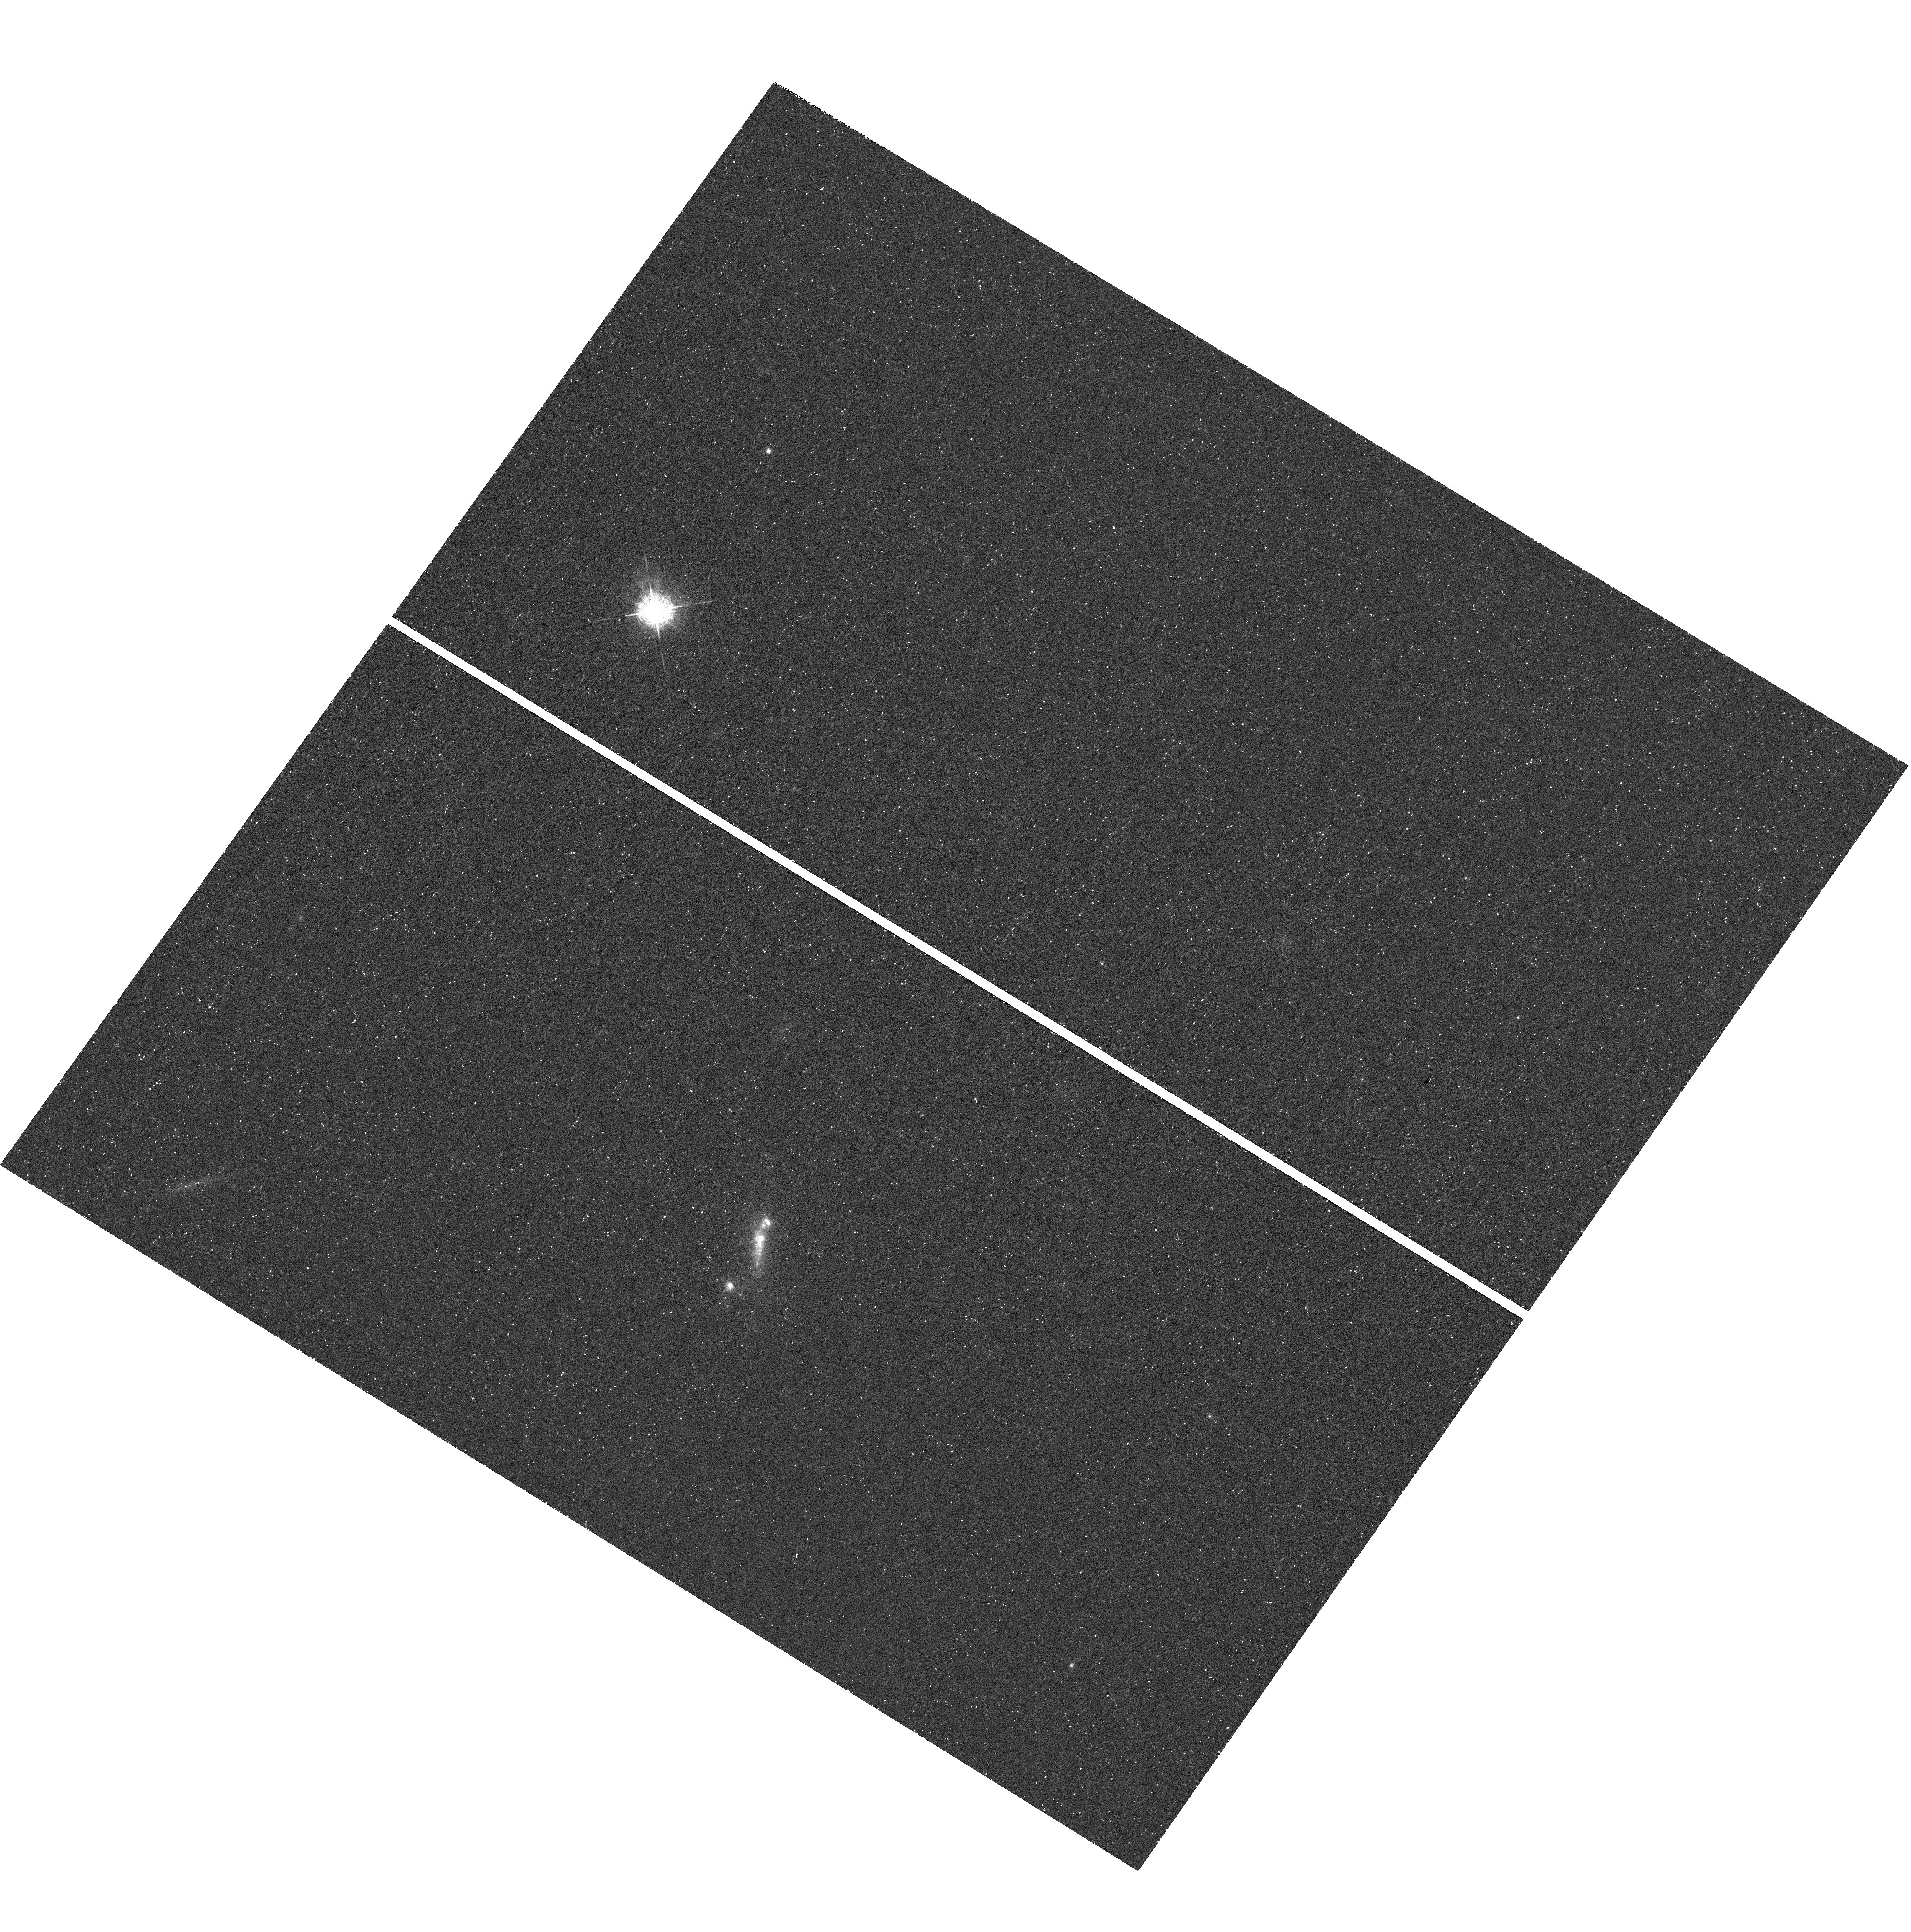
Target: SDSS-J090704.88+532656.6. Instrument: WFC3/UVIS. Filter: F502N. Exposure: 33 min. Observation ID: hst_12310_84_wfc3_uvis_f502n_ibjc84

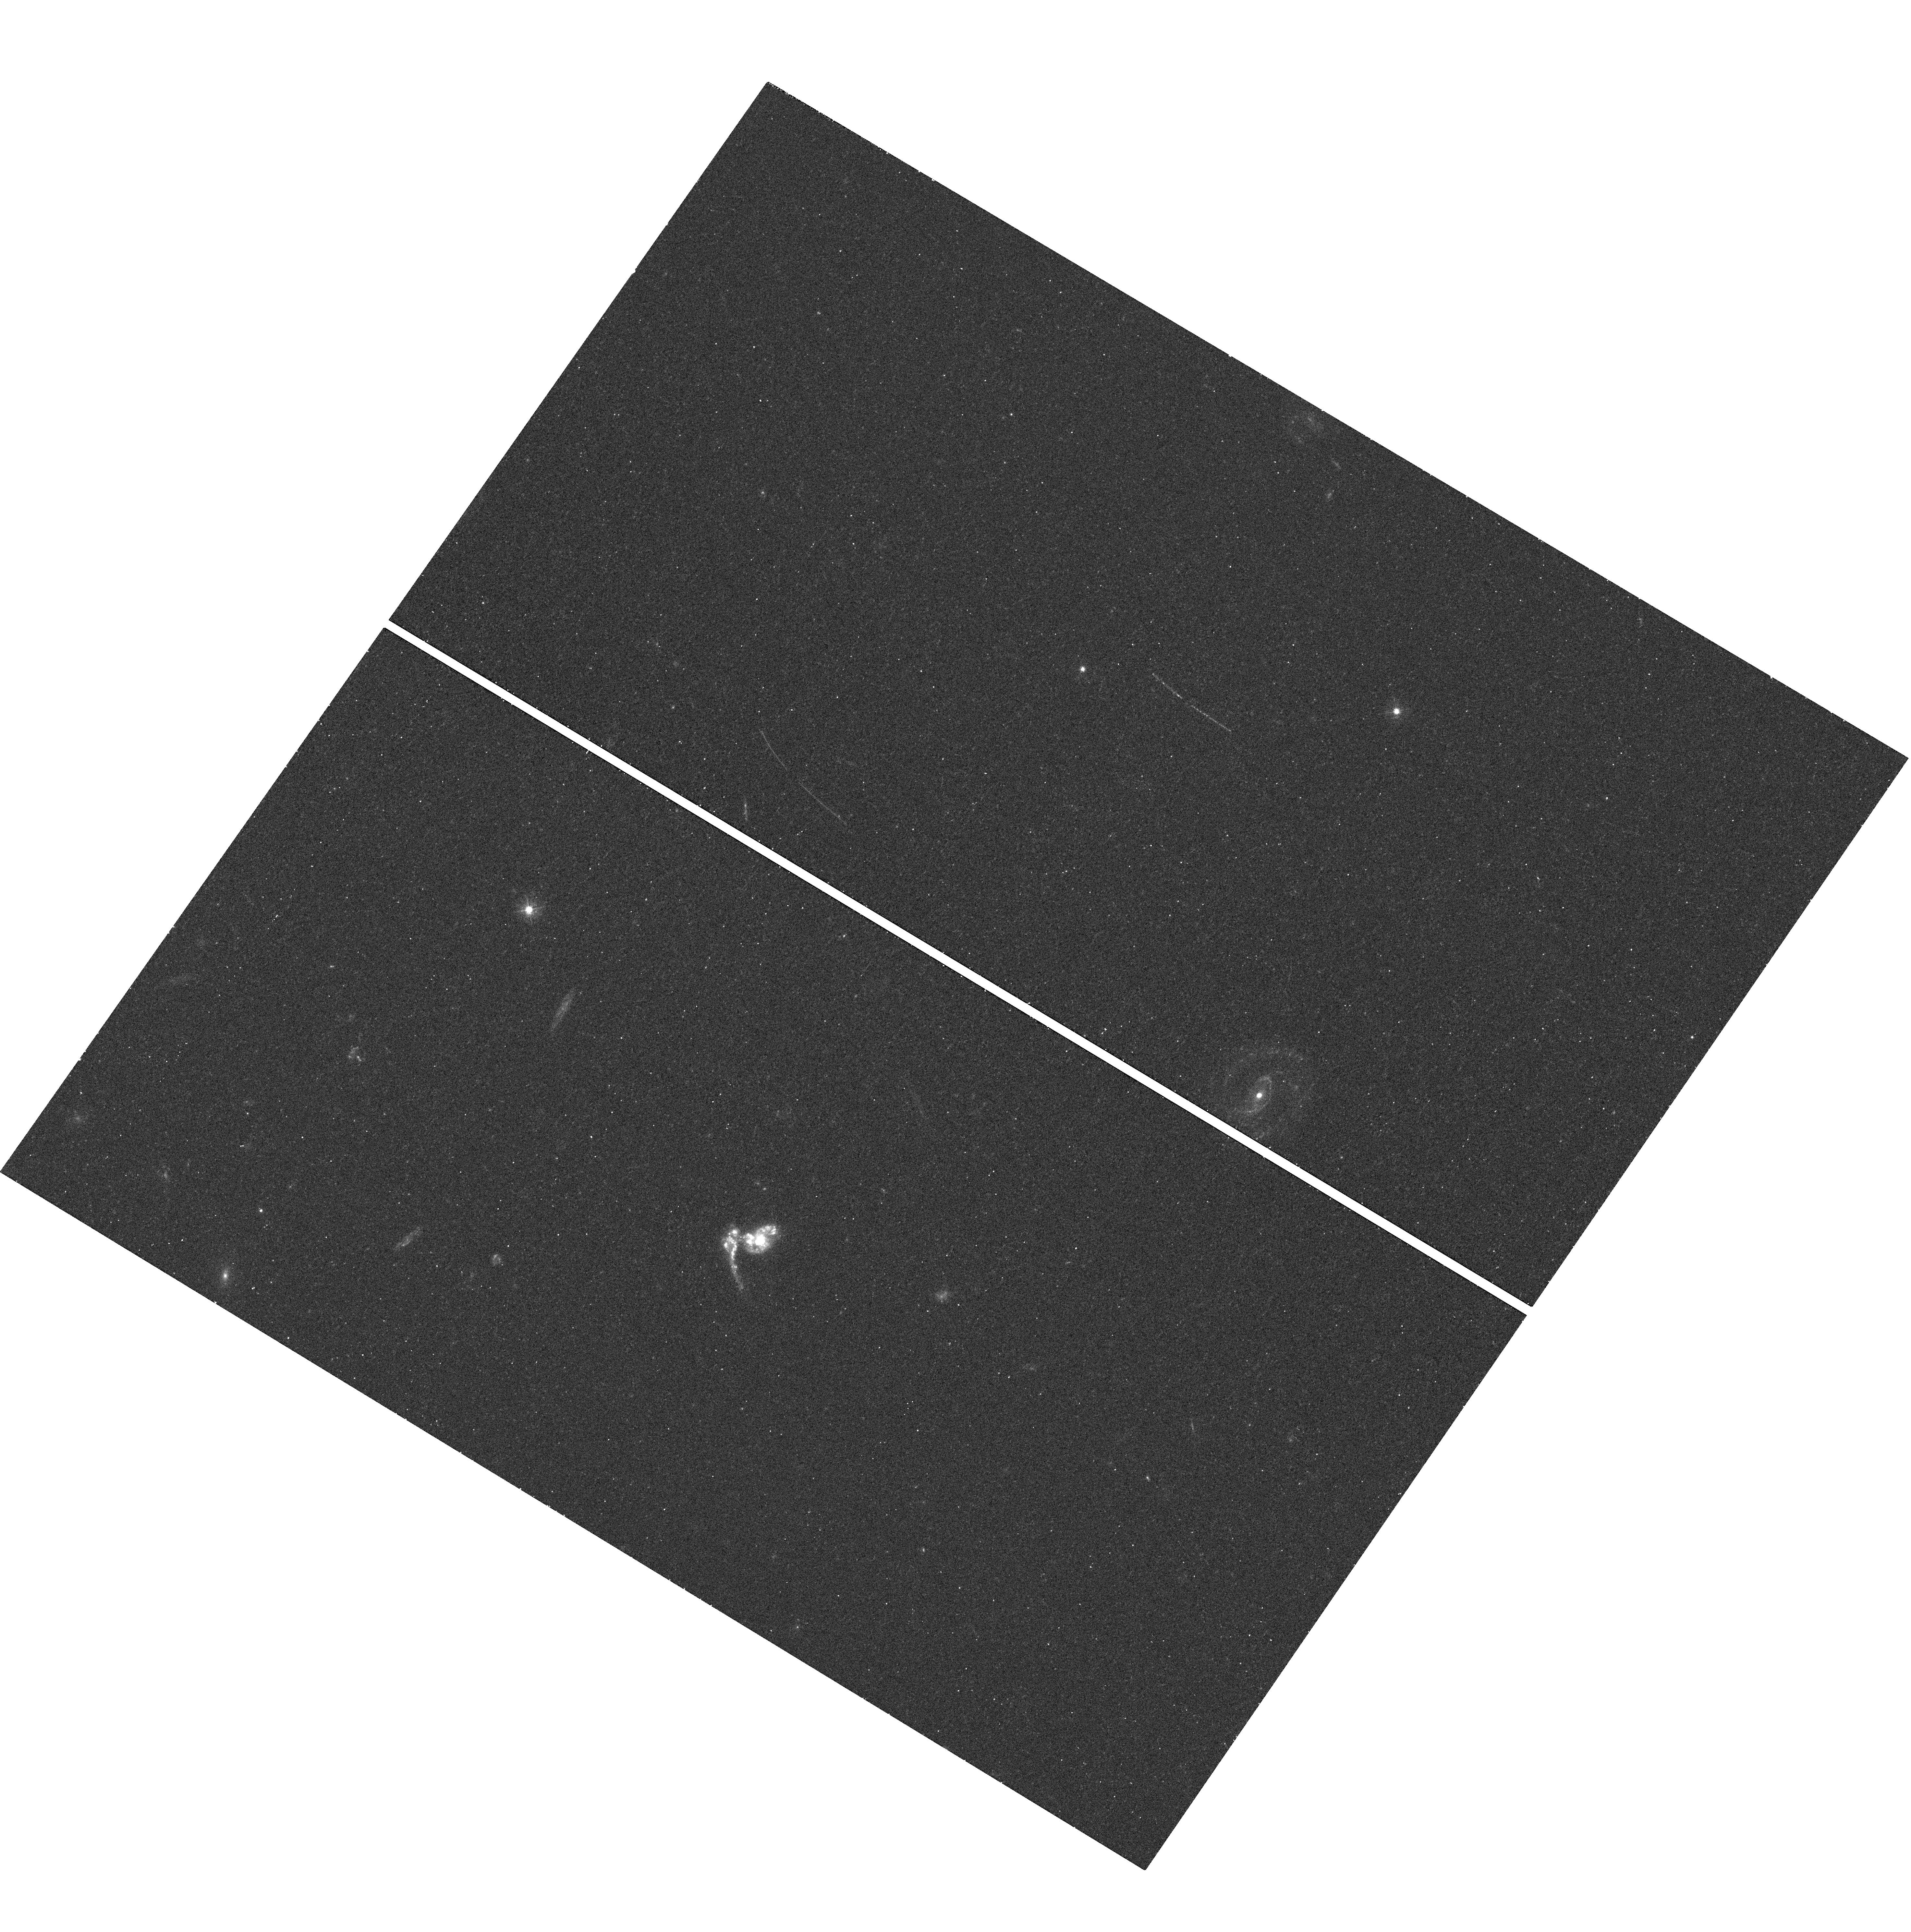
Target: SDSS-J015028.39+130858.4. Instrument: WFC3/UVIS. Filter: F390W. Exposure: 15 min. Observation ID: hst_12310_43_wfc3_uvis_f390w_ibjc43

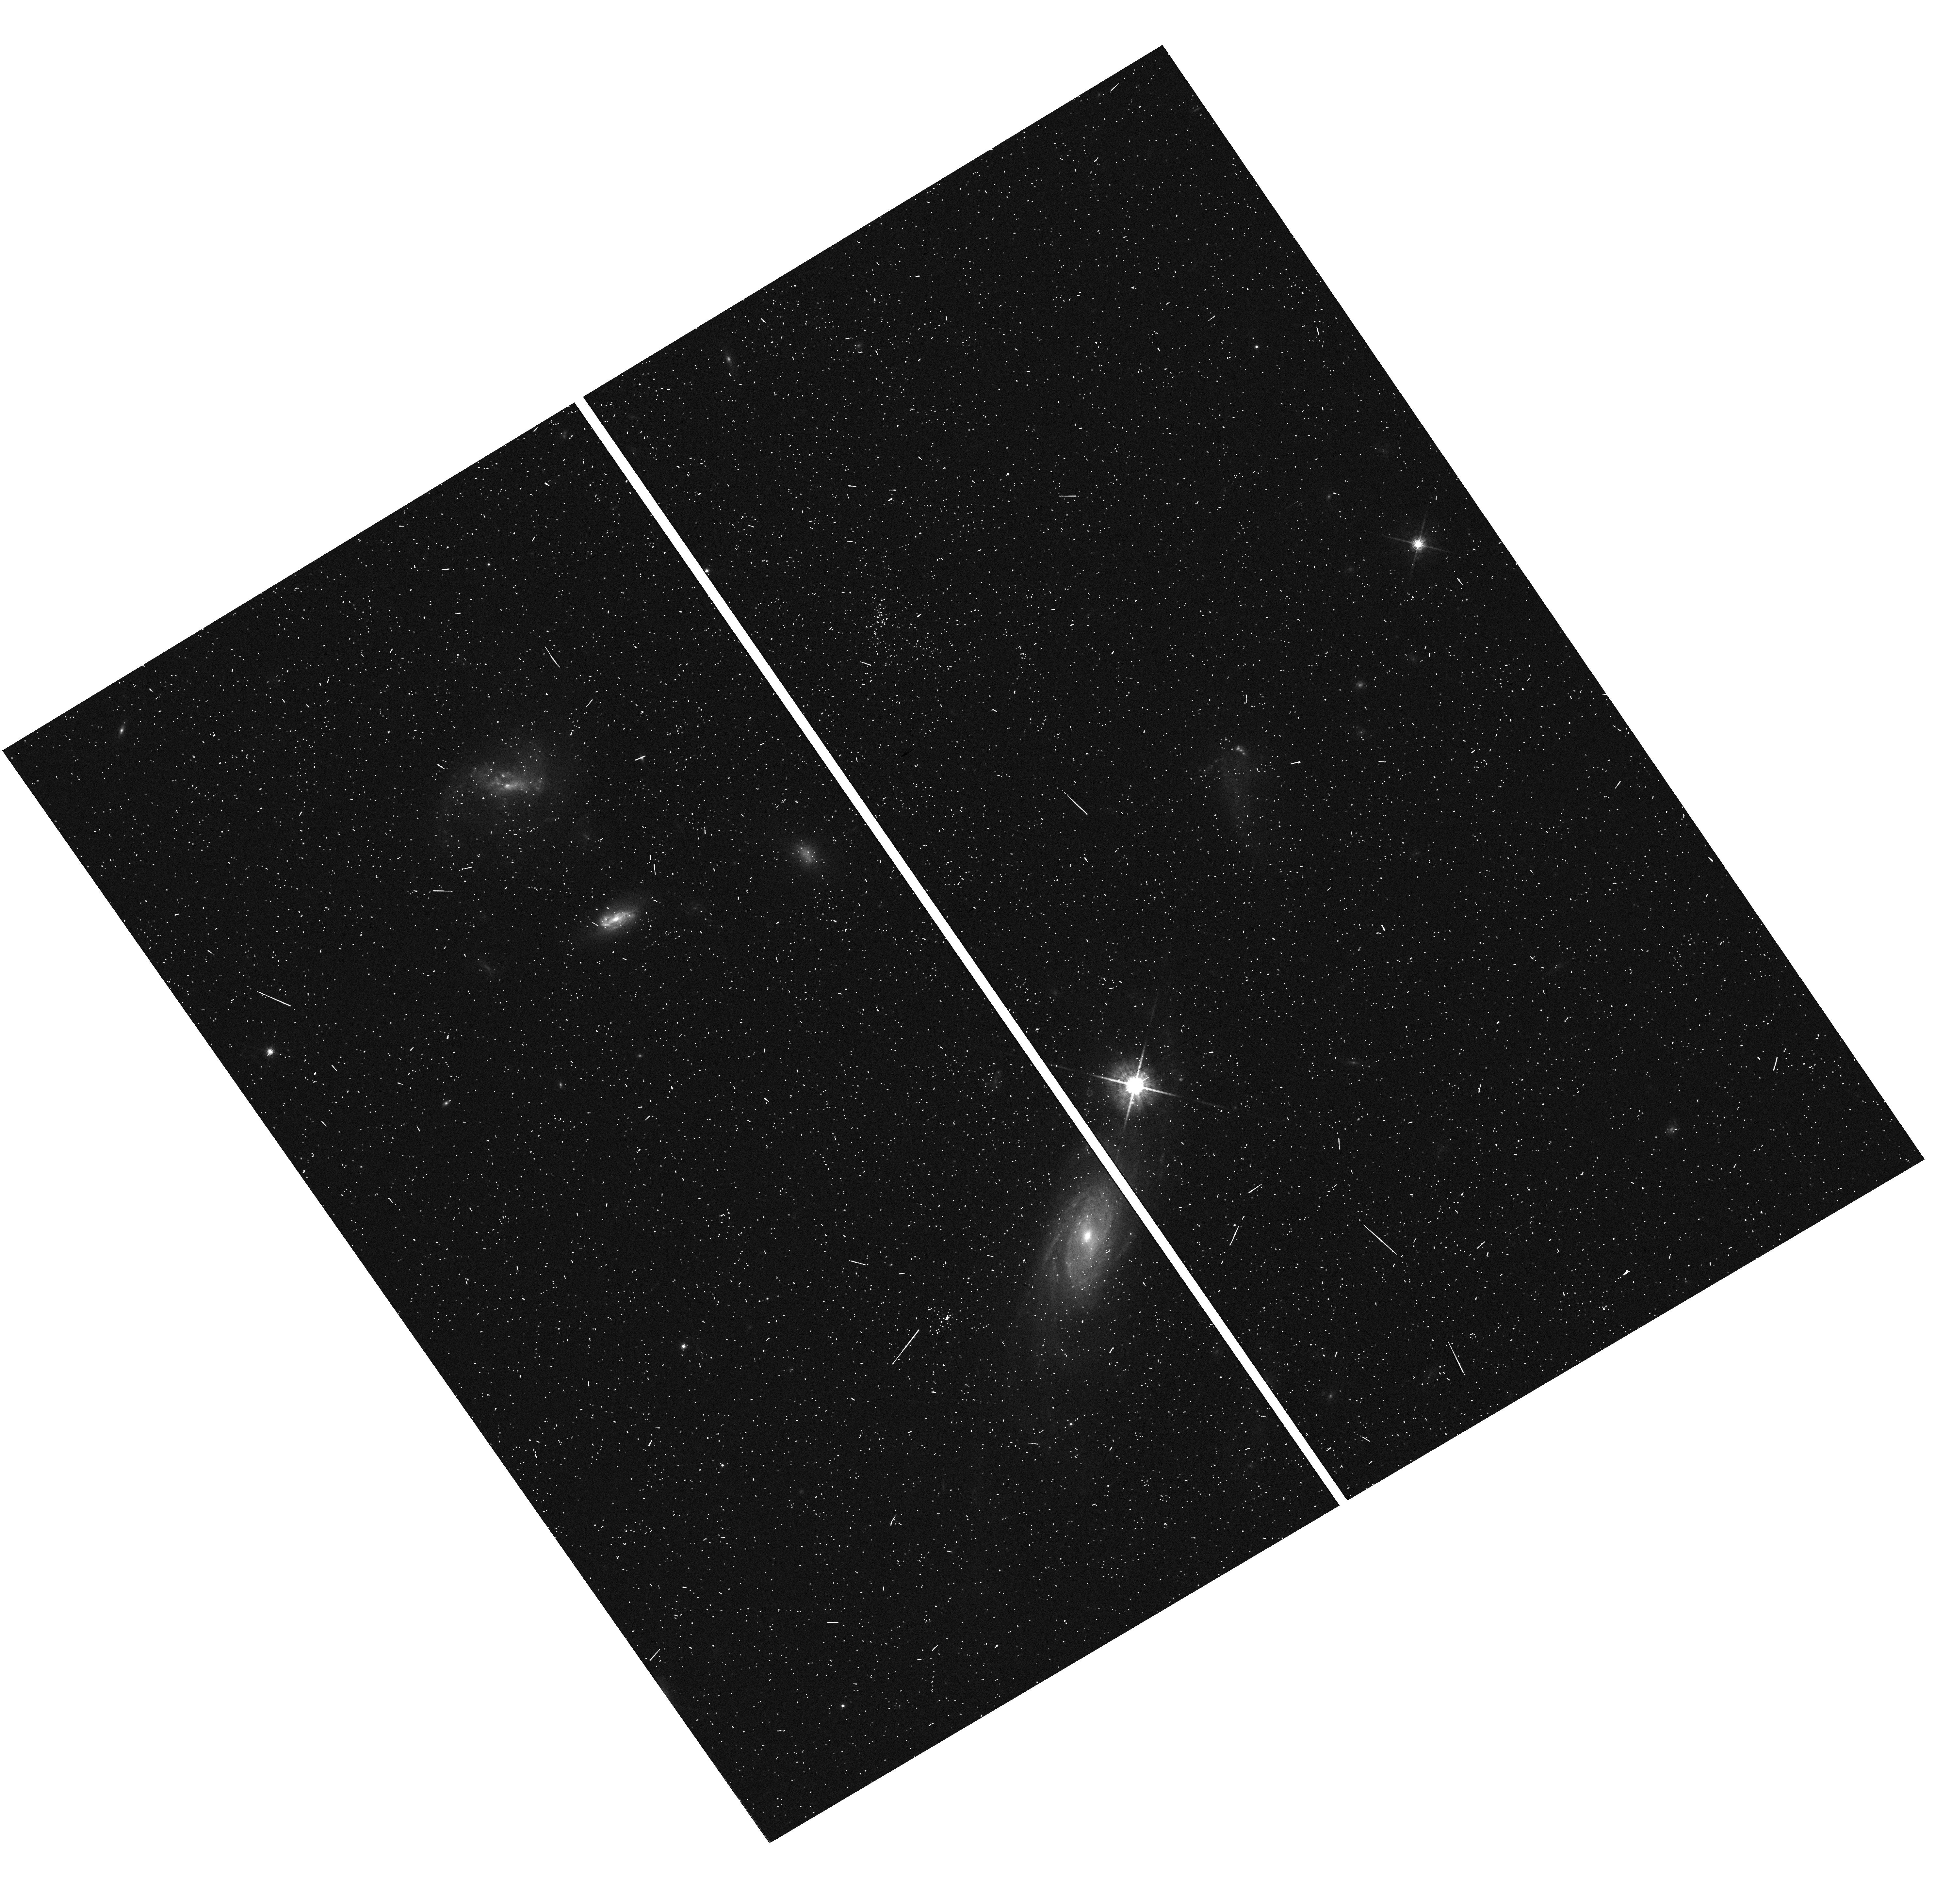
Target: SDSS-J154544.52+441551.8. Instrument: WFC3/UVIS. Filter: F775W. Exposure: 4 min. Observation ID: hst_12310_36_wfc3_uvis_f775w_ibjc36

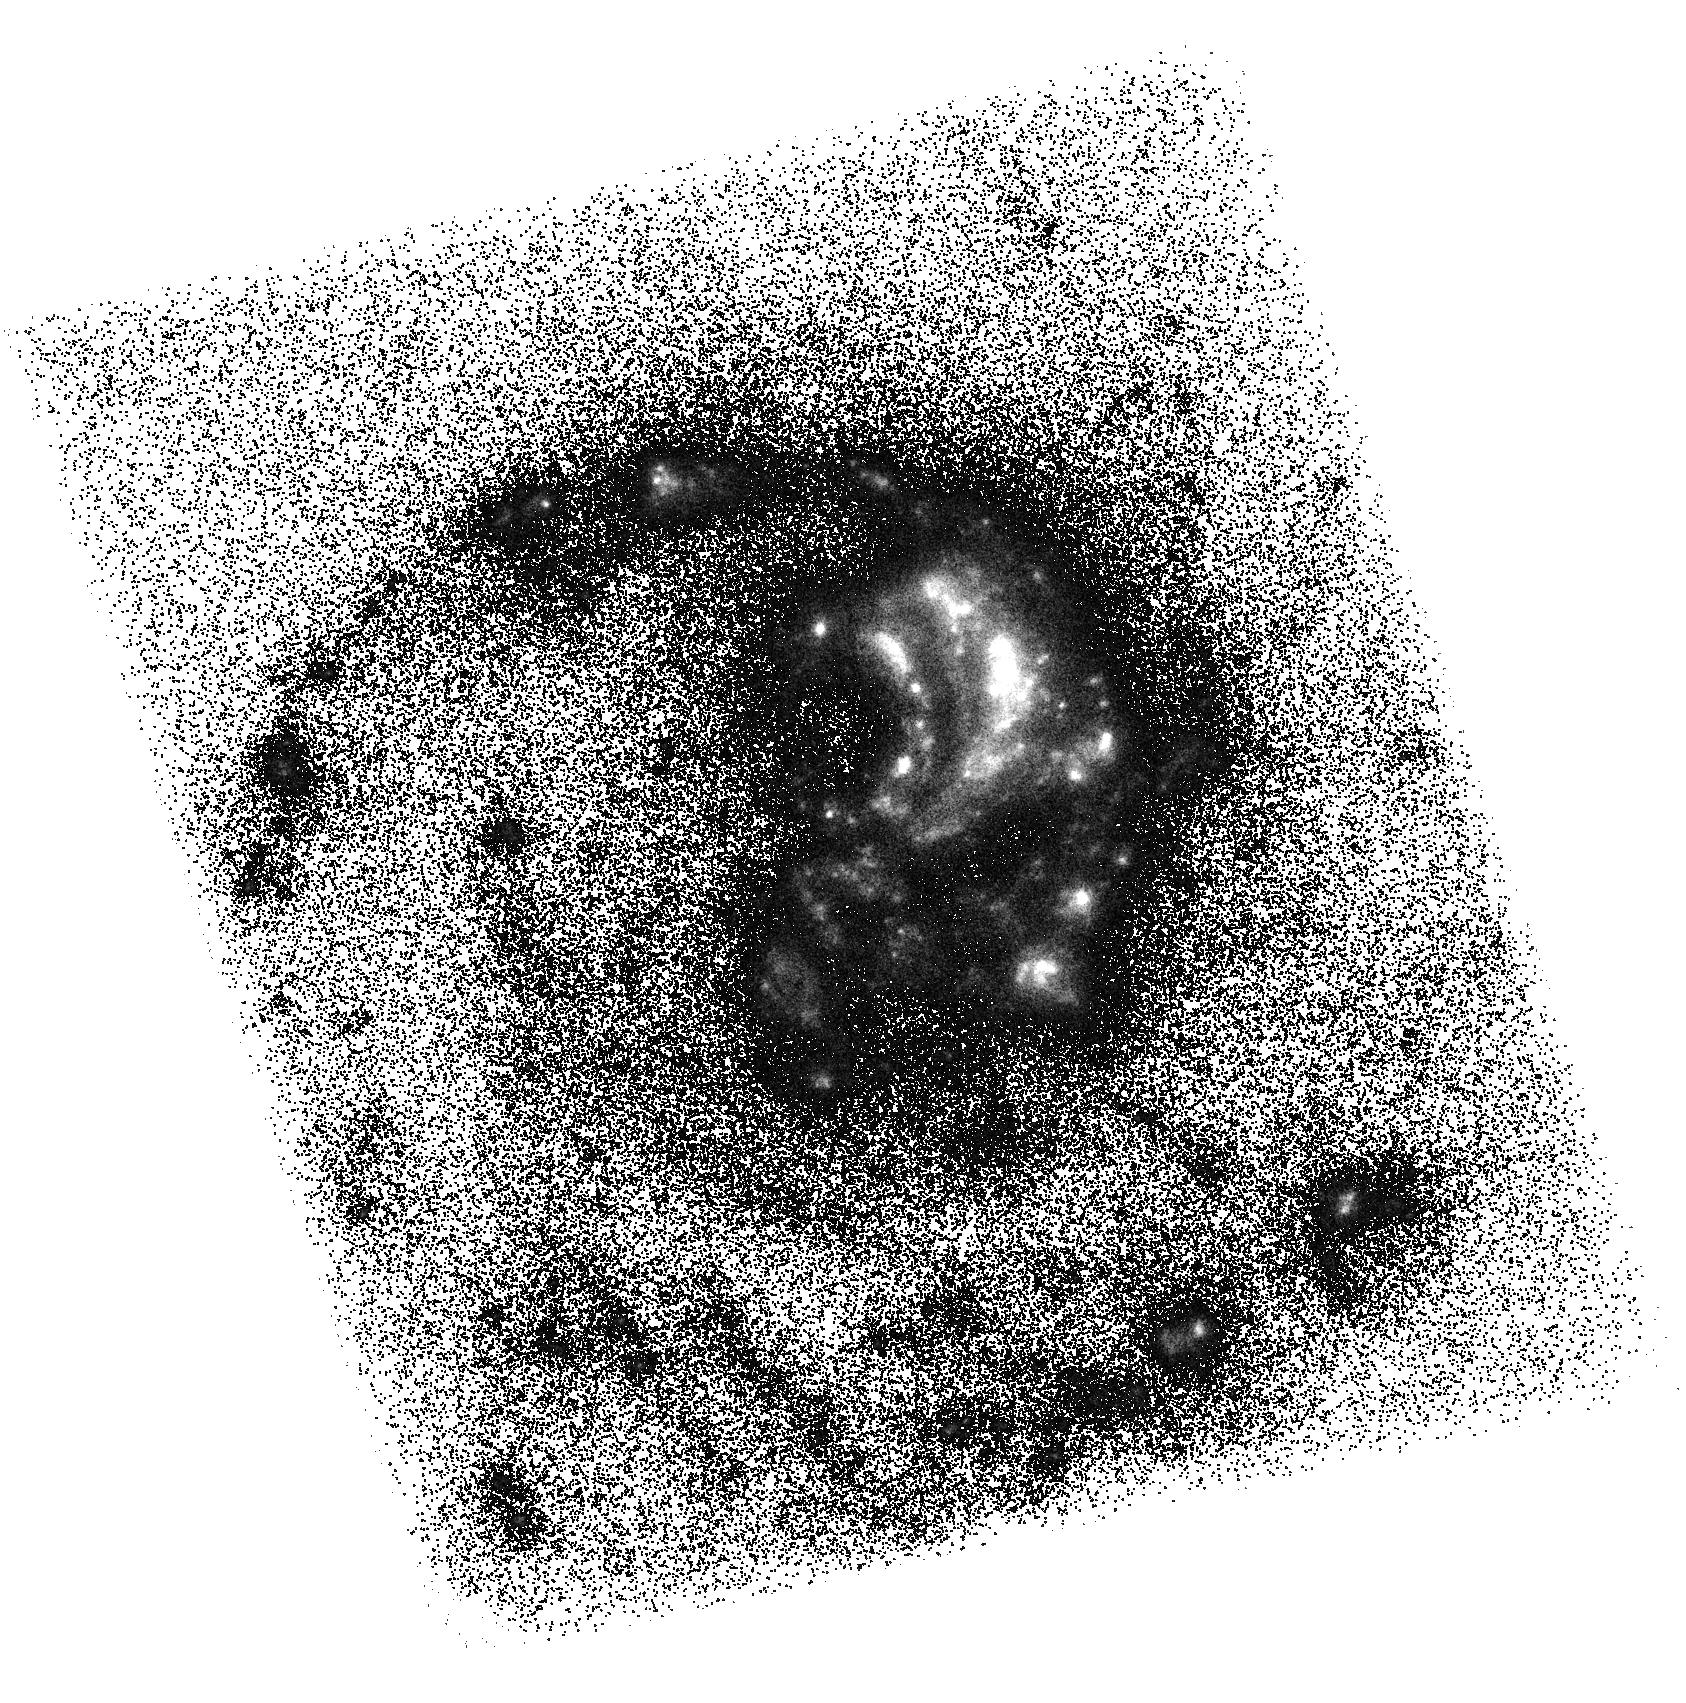
Target: SDSS-J125013.50+073441.5. Instrument: ACS/SBC. Filter: F125LP. Exposure: 31 min. Observation ID: hst_12310_58_acs_sbc_f125lp_jbjc58

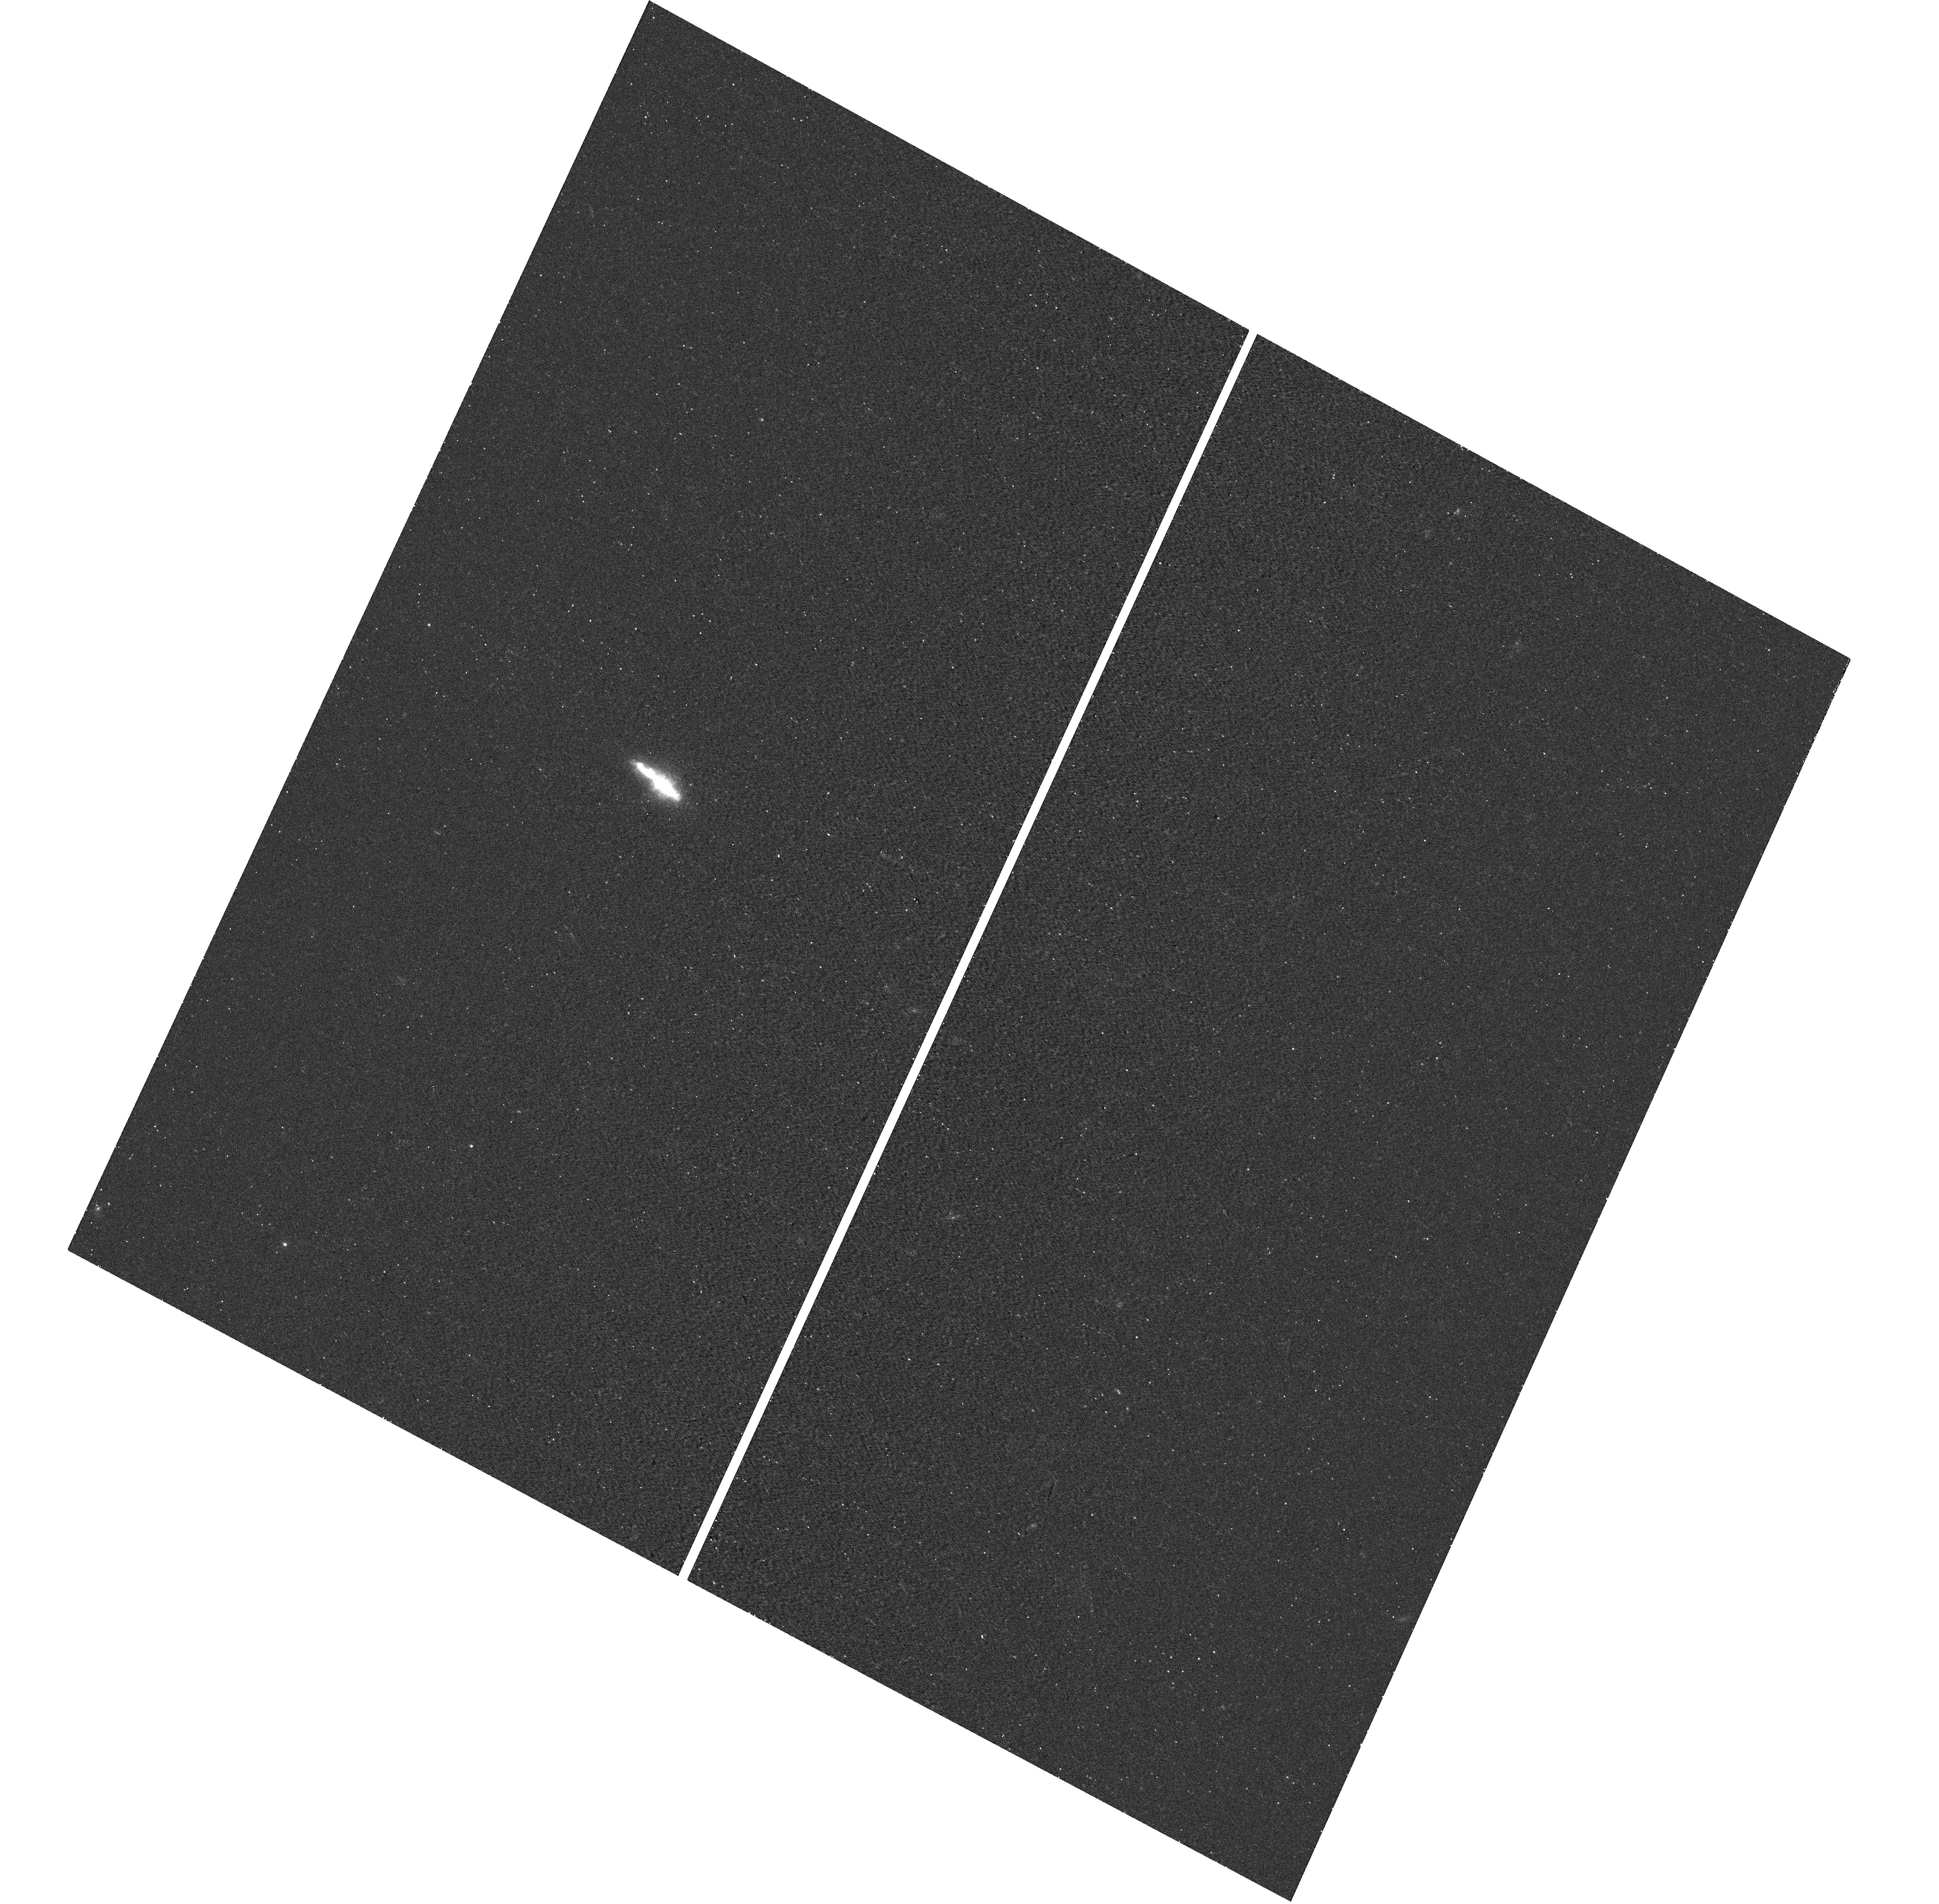
Target: MRK-1486. Instrument: WFC3/UVIS. Filter: F336W. Exposure: 17 min. Observation ID: hst_12310_35_wfc3_uvis_f336w_ibjc35

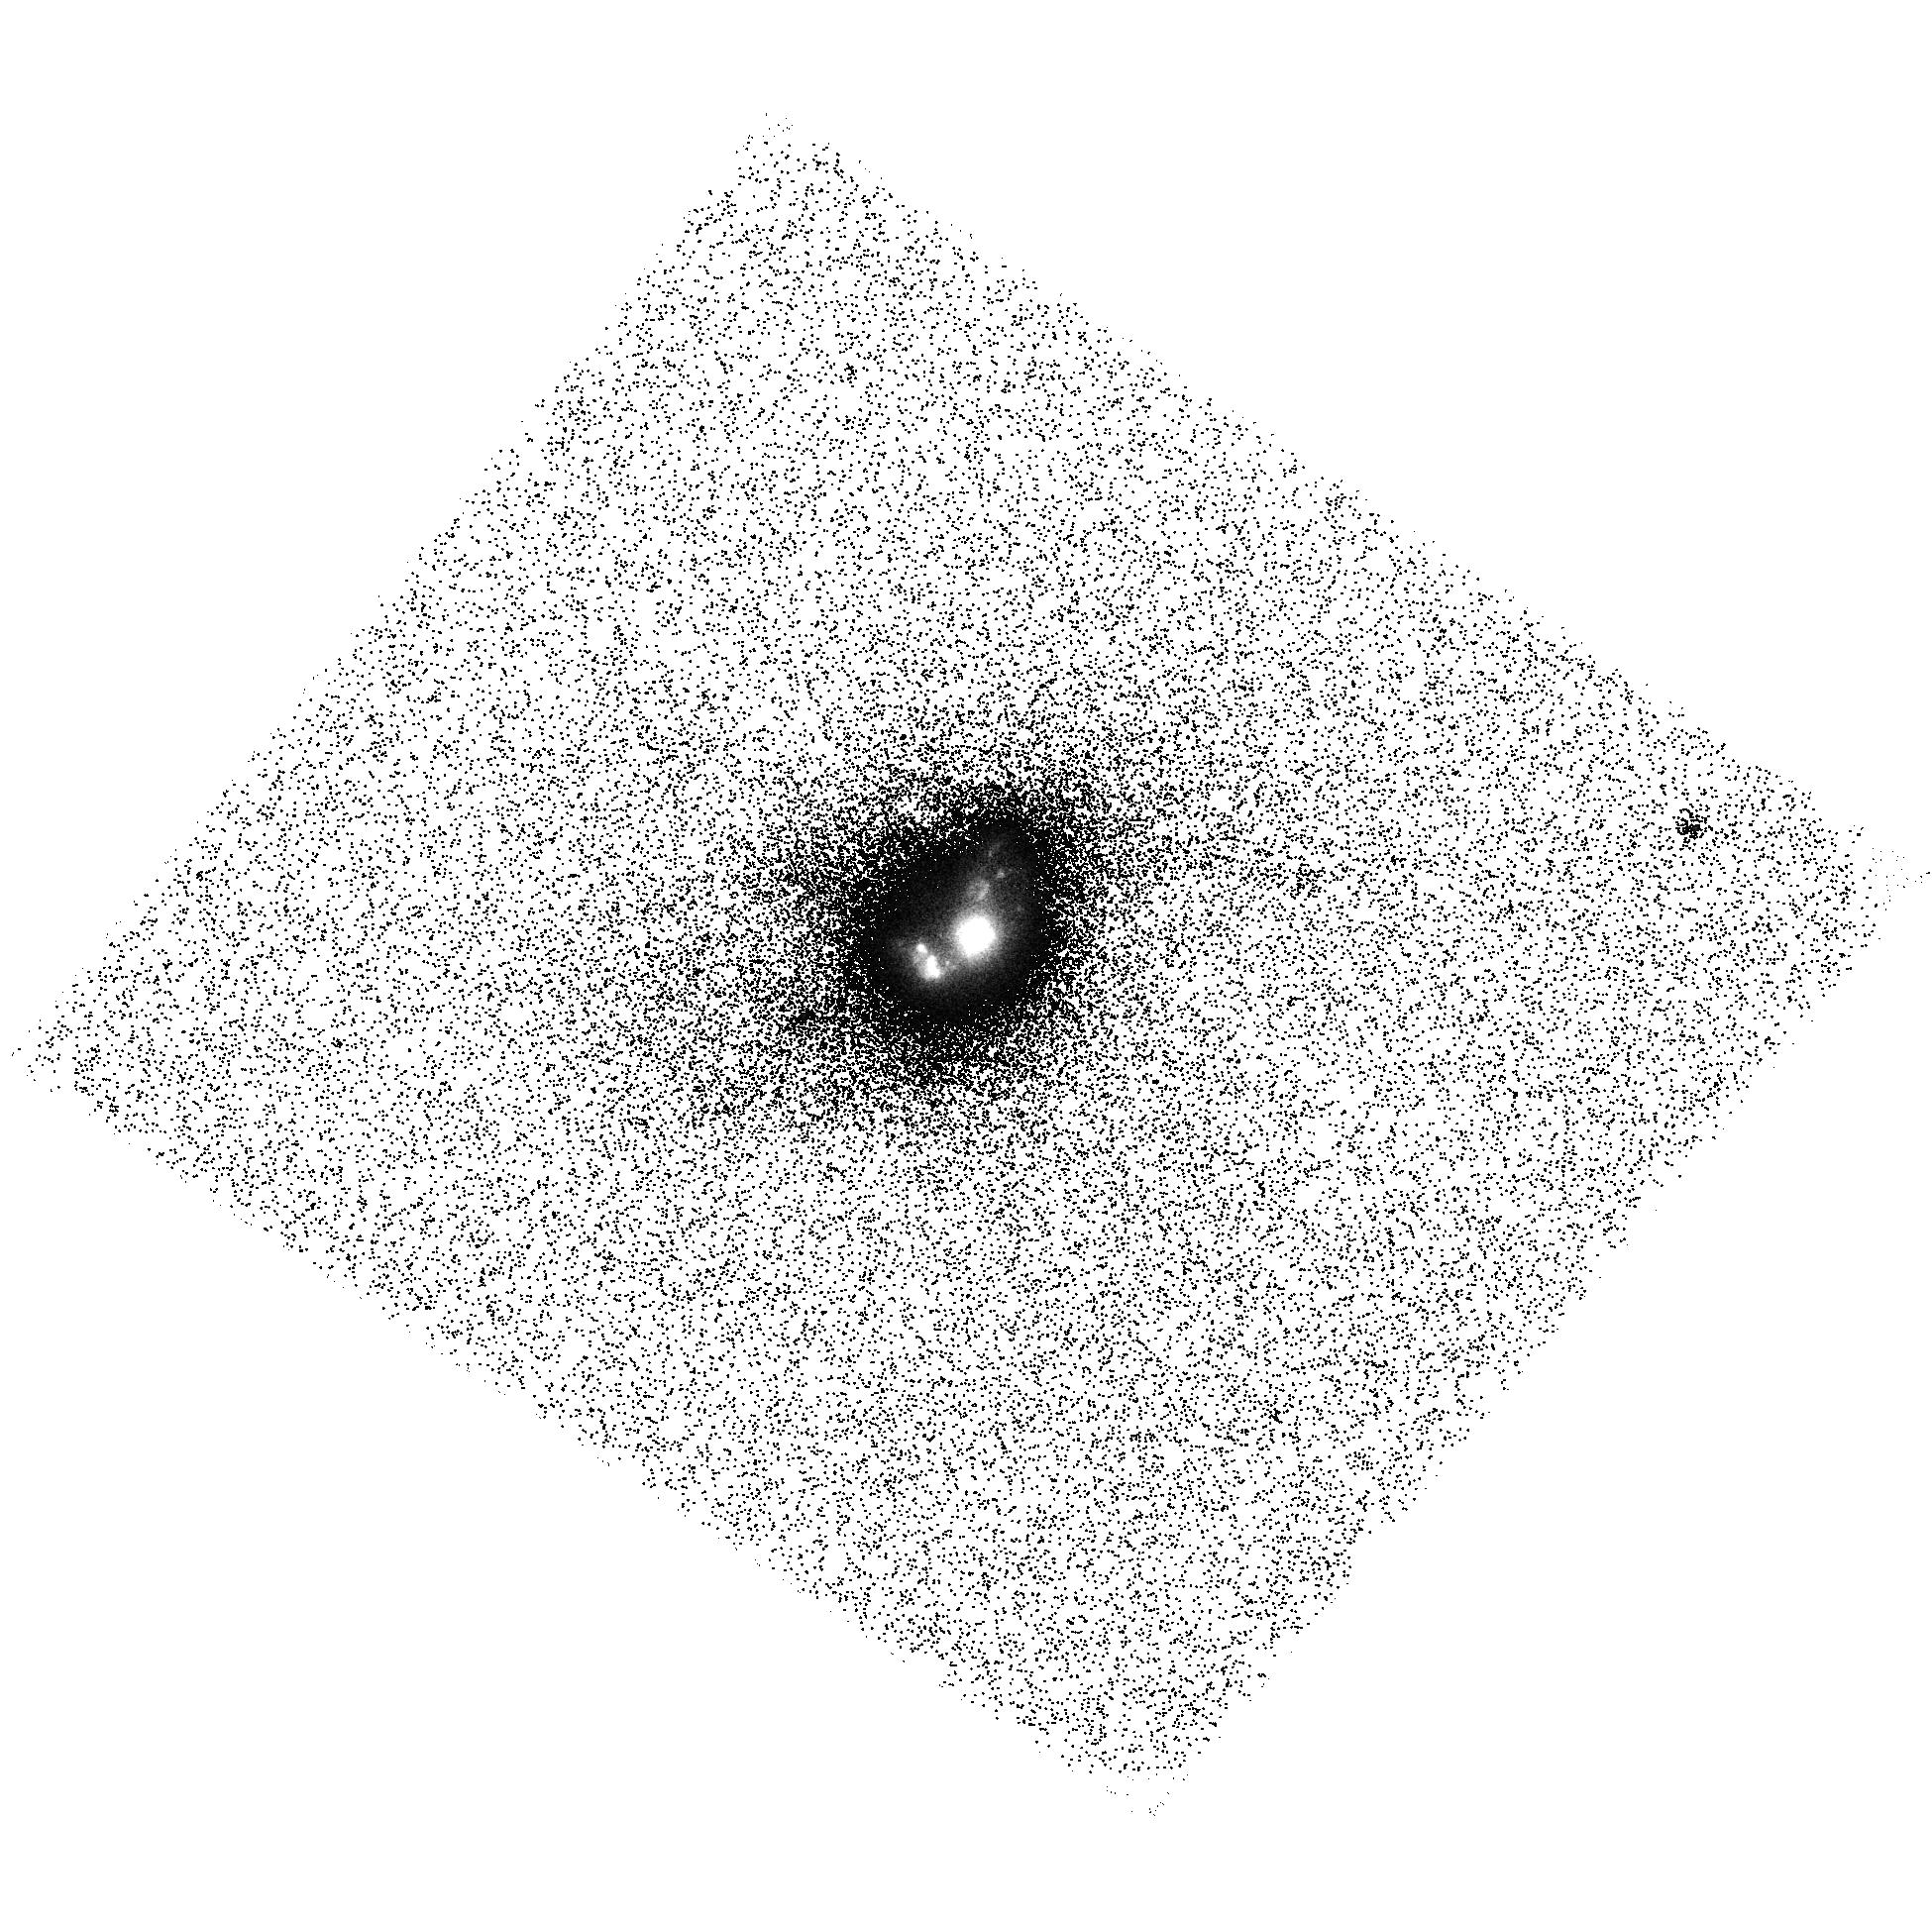
Target: LEDA-27453. Instrument: ACS/SBC. Filter: F125LP. Exposure: 26 min. Observation ID: hst_12310_62_acs_sbc_f125lp_jbjc62

LARS - The Lyman Alpha Reference Sample (PI: Oestlin, Goeran)

Lyman-alpha (Lya) is intrinsically the strongest recombination line in HII nebulae, reprocessing around 1/3 of the ionizing energy. This fact, combined with a rest wavelength that makes it convenient for high redshift studies have made Lya the dominant spectral probe of galaxy formation and evolution in the distant universe. At the same time, our understanding of emission and escape from galaxies is extremely patchy, for two reasons: 1) The resonant nature of Lya makes radiative transfer effects very important, and 2) with a rest wavelength pretty far out in the ultra violet (UV), detailed studies of local galaxies are difficult and require space instrumentation. In contrast to the thousands of galaxies in the nearby universe that have been studied at high spatial resolution (through ground based telescopes and yet a little further with HST) in optical broad bands and emission lines like H-alpha, only six (sic!) galaxies have Lya imaging available. The Lya images available so far indicate that when Lya escapes, it does so primarilly through a low surface brightness resonantly scattered component. With this proposal, we aim at observing 14 new targets and thereby increase the number of high resolution Lya images to 20, for a UV and H-alpha selected sample. By utilizing an alternative observational approach we will also improve the quality of the images by an order of magnitude. A better physical understanding of how Lya photons travel through and escape from galaxies is vital for interpreting and understanding observations at high redshifts, and would be an important legacy of HST in the JWST and ELT era, when the high-resolution UV imaging window on the Universe has been closed.